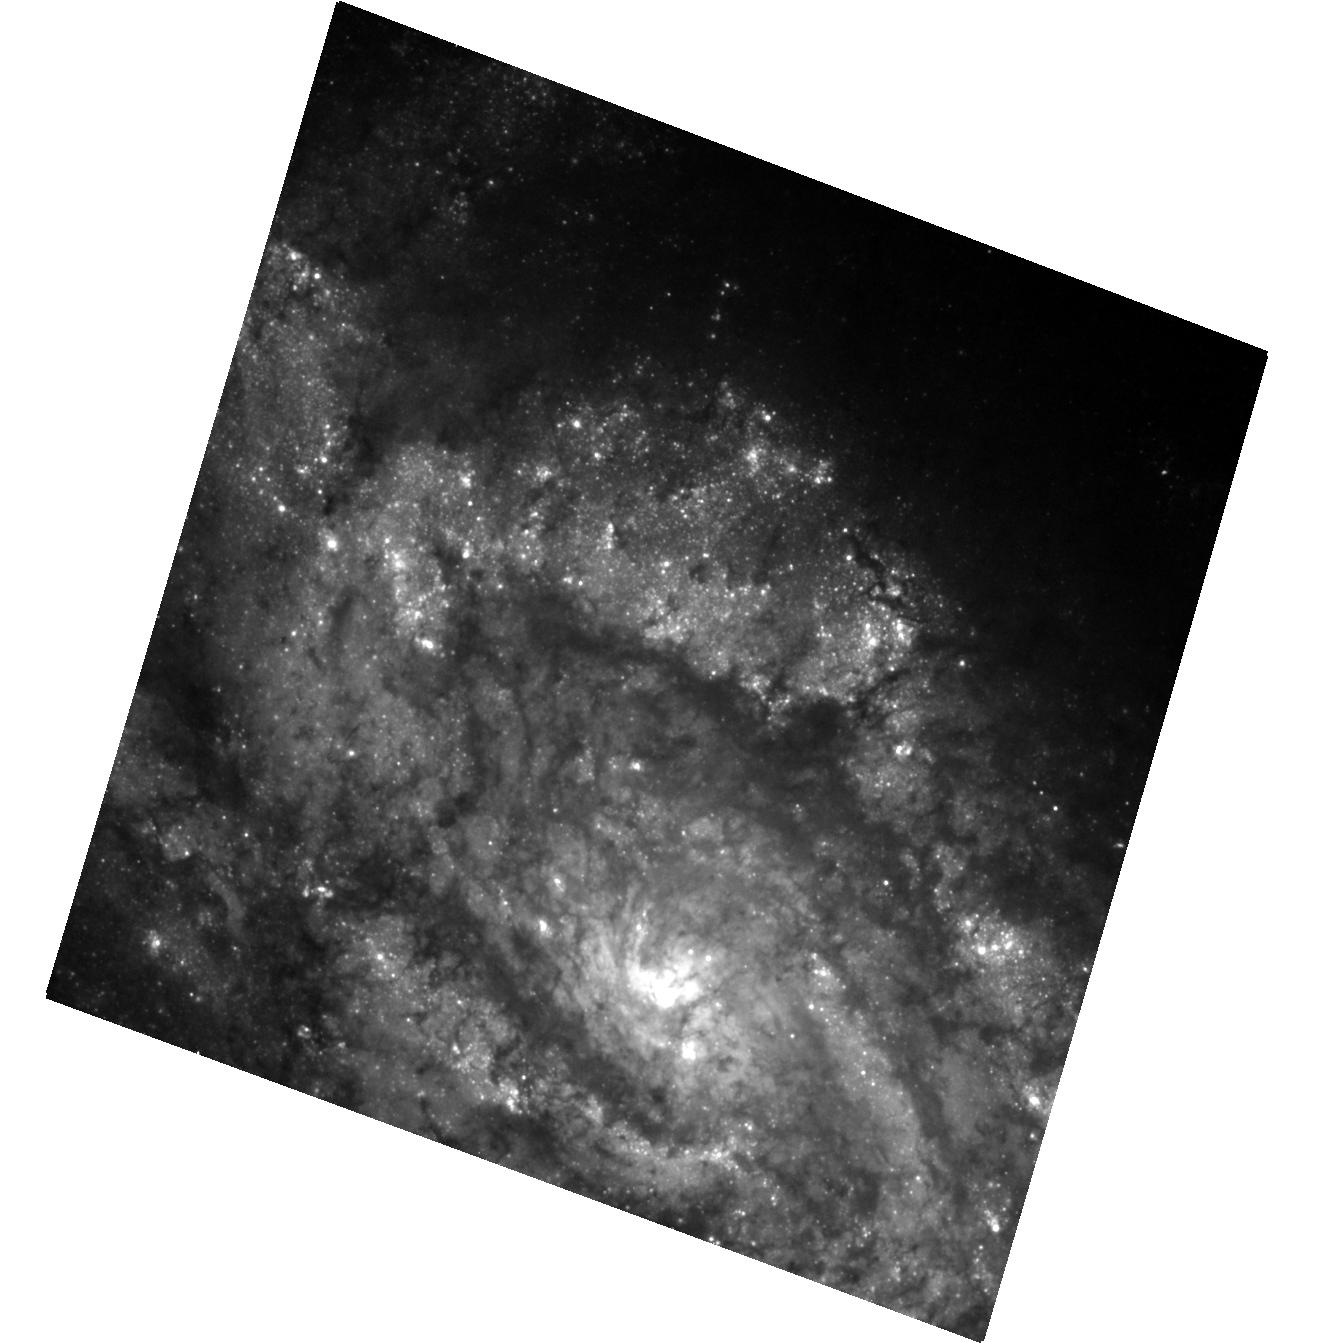
Target: SN-2012EC
Instrument: ACS/WFC
Filter: F475W
Exposure: 26 min
Observation ID: hst_14226_01_acs_wfc_f475w_jcuc01

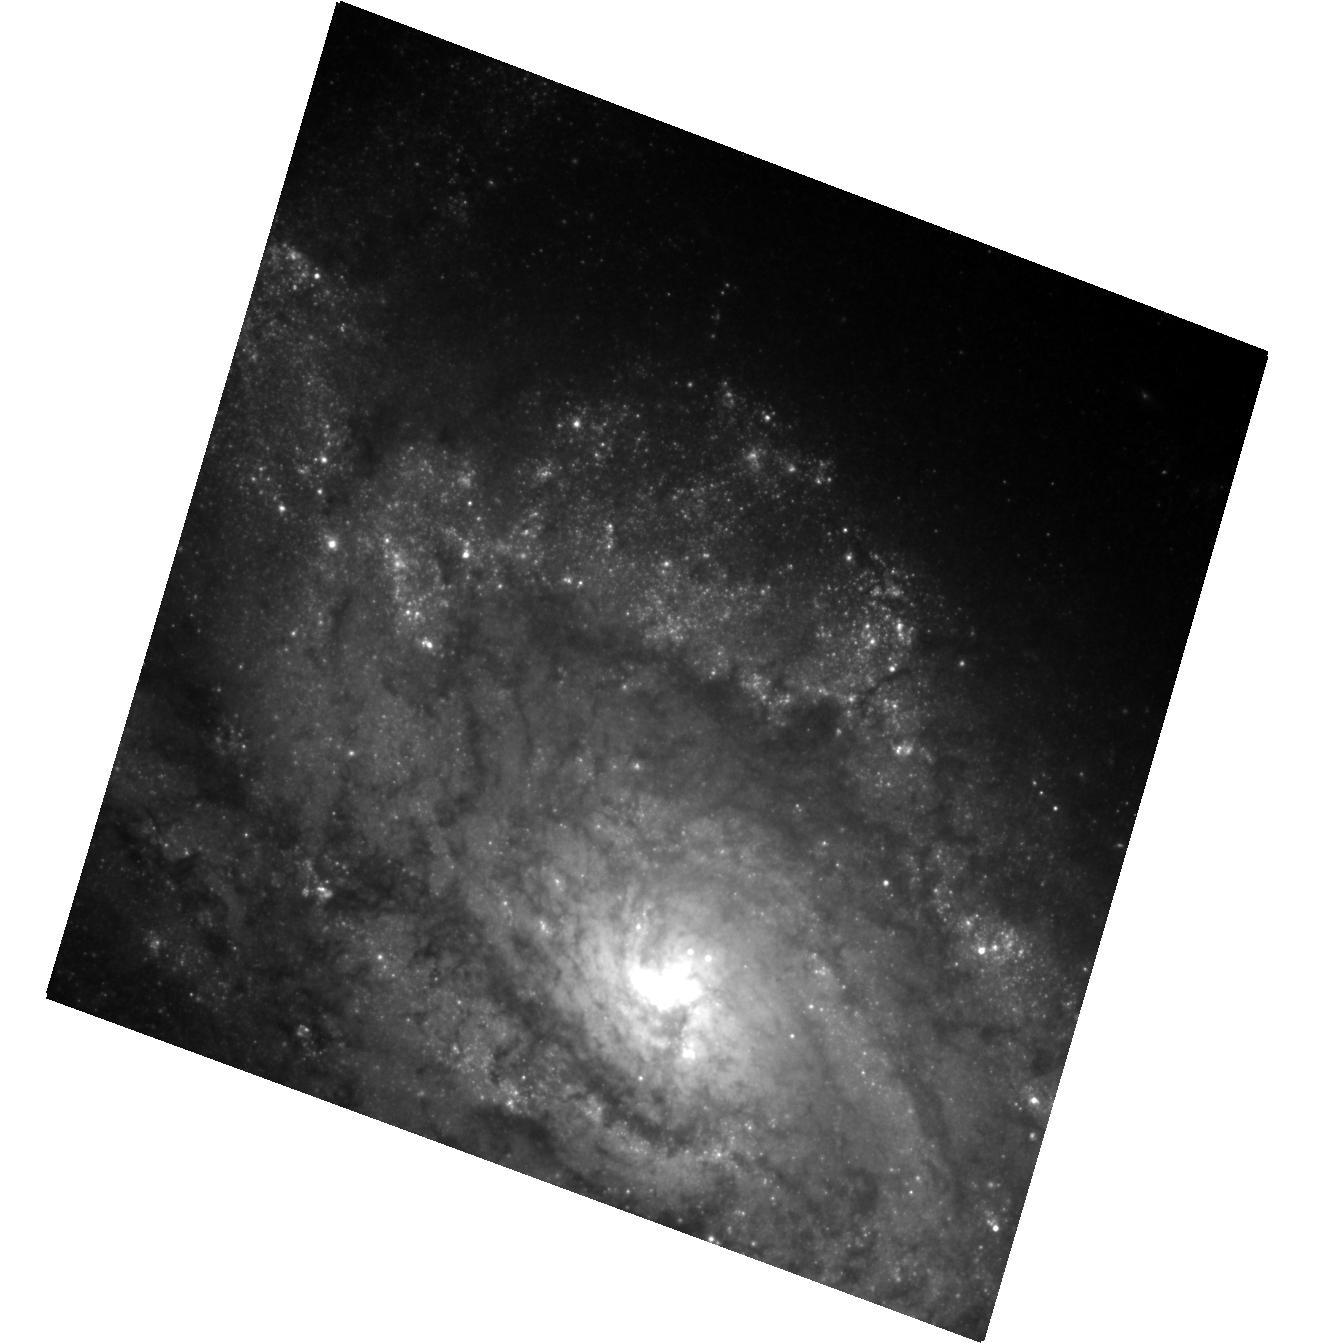
Target: SN-2012EC
Instrument: ACS/WFC
Filter: F814W
Exposure: 29 min
Observation ID: hst_14226_01_acs_wfc_f814w_jcuc01

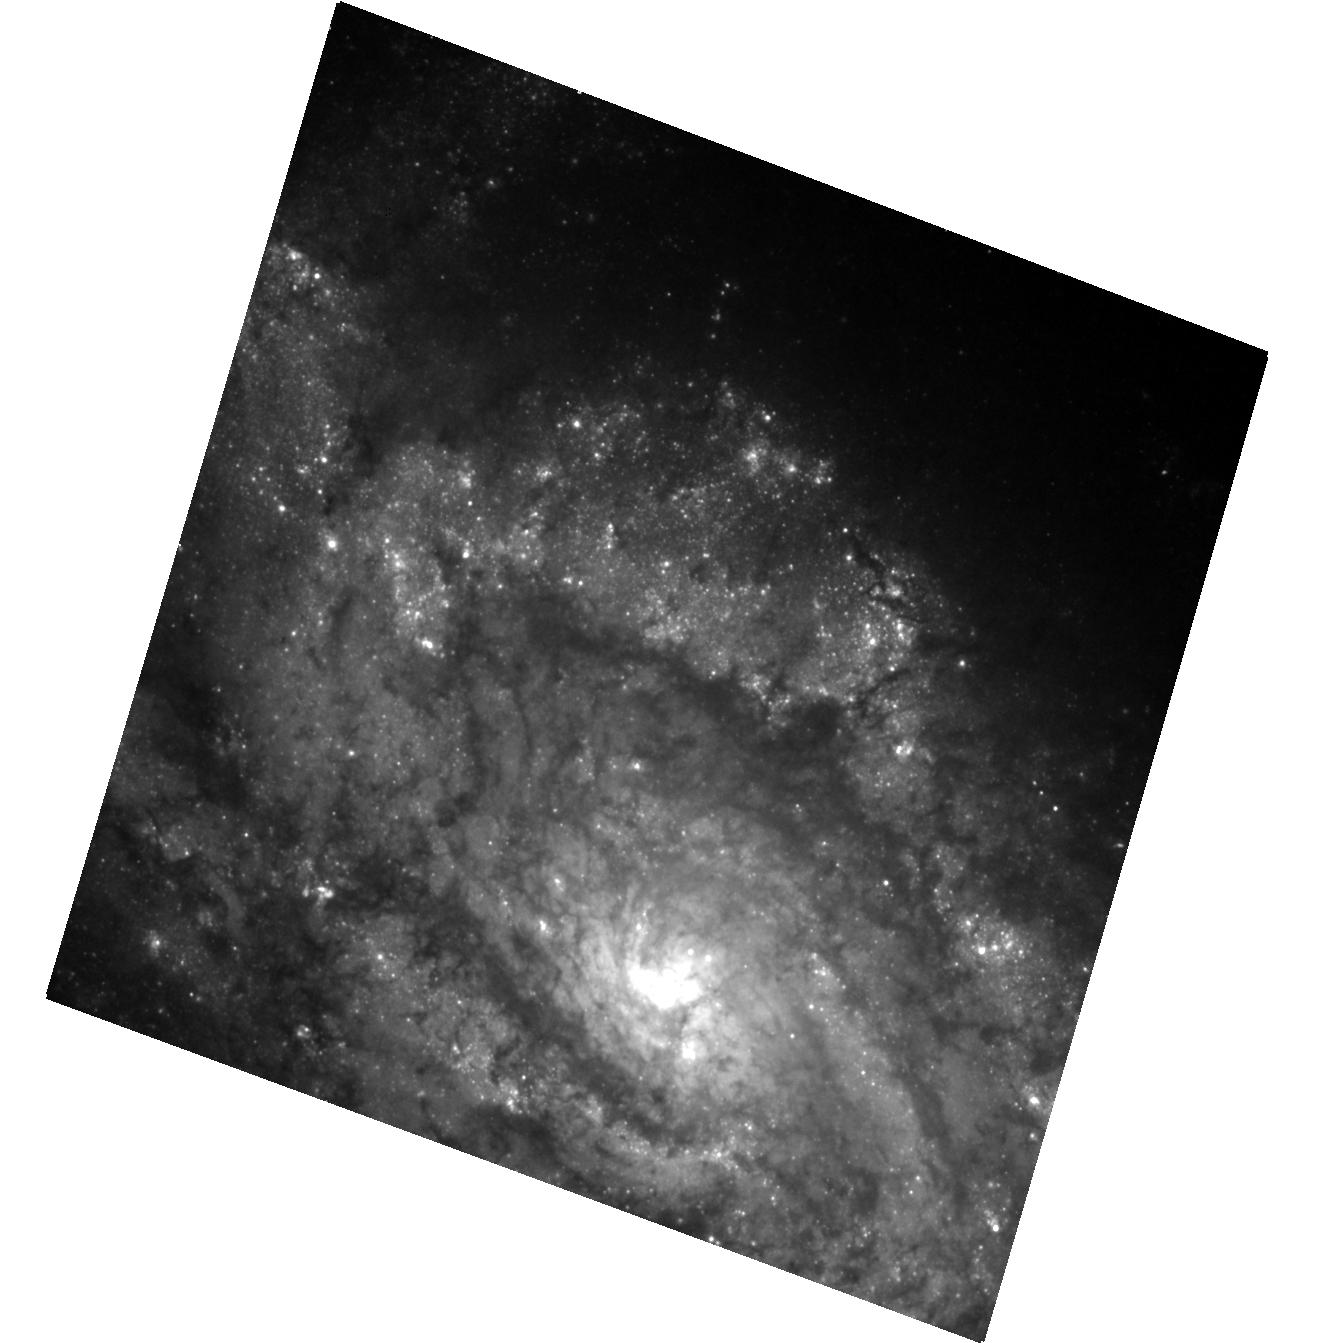
Target: SN-2012EC
Instrument: ACS/WFC
Filter: F606W
Exposure: 16 min
Observation ID: hst_14226_01_acs_wfc_f606w_jcuc01

Stellar Forensics VII: A post-explosion view of the progenitors of core-collapse supernovae (PI: Maund, Justyn Robert)

Recent studies have used high spatial resolution HST observations of supernova (SN) sites to directly identify the progenitors of core-collapse SNe on pre-explosion images. These studies have set constraints about the nature of massive stars and their evolution just prior to their explosion as SNe. Now, at late-times when the SNe have faded sufficiently, it is possible to return to the sites of these core-collapse SNe to search for clues about the nature of their progenitors. We request time to conduct deep, late-time, high-resolution imaging with ACS WFC of the site of the core-collapse SN 2012ec. We aim to: 1) Confirm our original identification, made in pre-explosion HST images, by confirming that the progenitor is now missing; 2) Apply image subtraction techniques for this late-time imaging with our pre-explosion images to determine accurate photometry of the progenitor to constrain its temperature and luminosity; and 3) use the stellar population in the immediate vicinity of the SN to determine the reddening and extinction that affected the progenitor. HST provides the unique combination of high-resolution optical/IR imaging at very faint magnitudes that will facilitate this study.